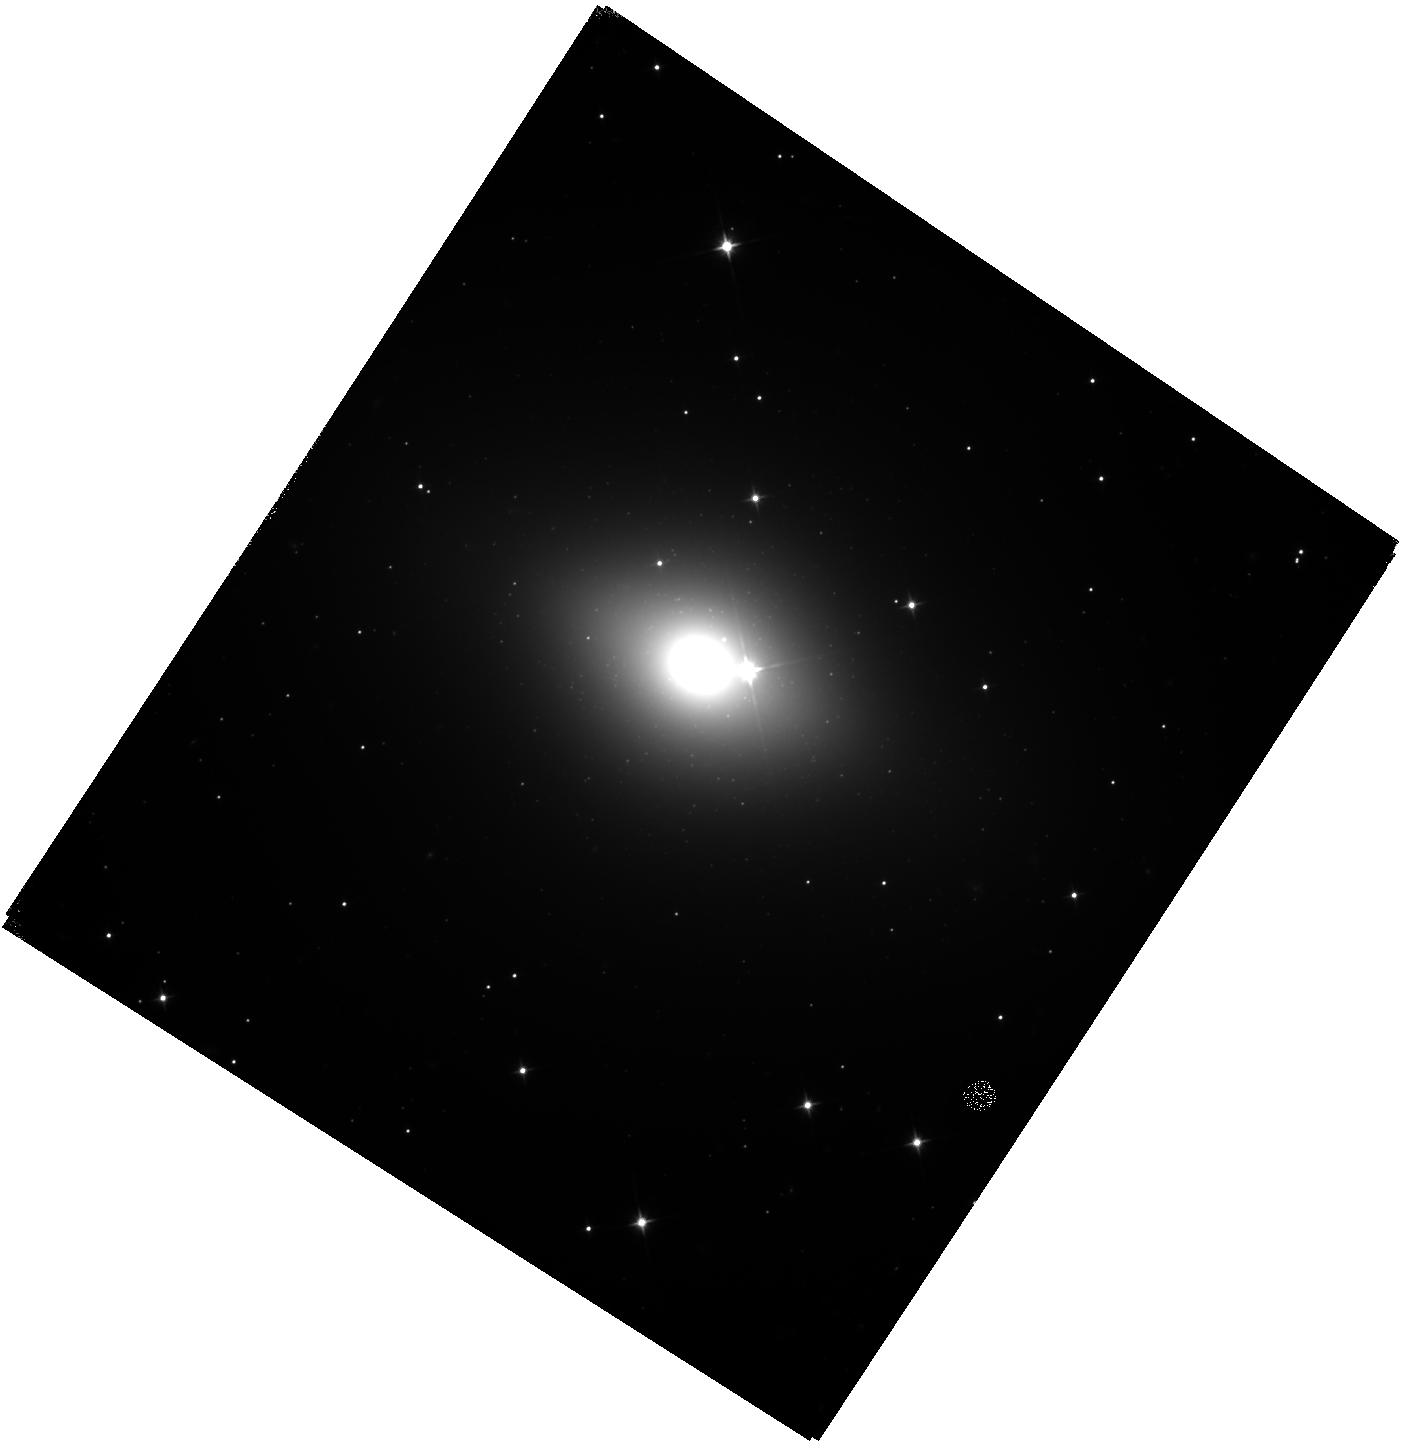
Target: NGC-6482
Instrument: WFC3/IR
Filter: F110W
Exposure: 42 min
Observation ID: hst_14219_31_wfc3_ir_f110w_icv431

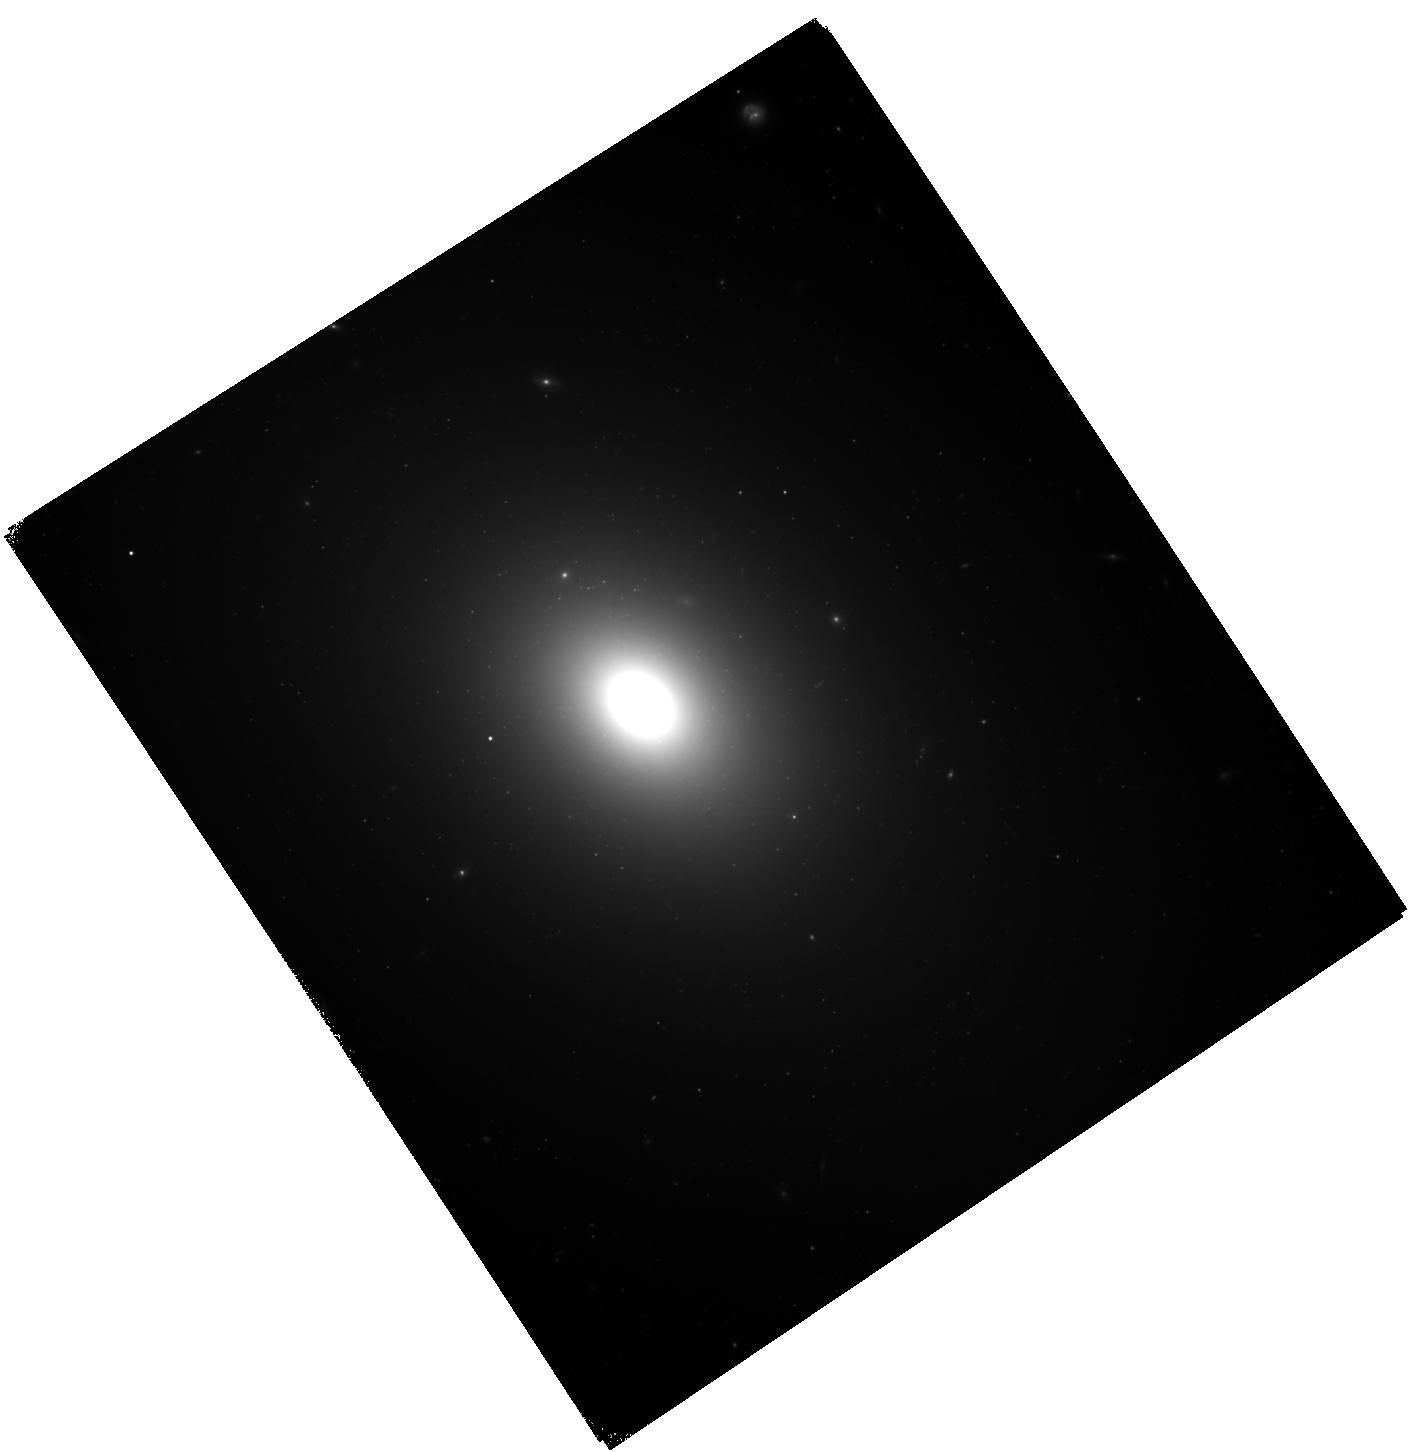
Target: NGC-0533
Instrument: WFC3/IR
Filter: F110W
Exposure: 42 min
Observation ID: hst_14219_06_wfc3_ir_f110w_icv406

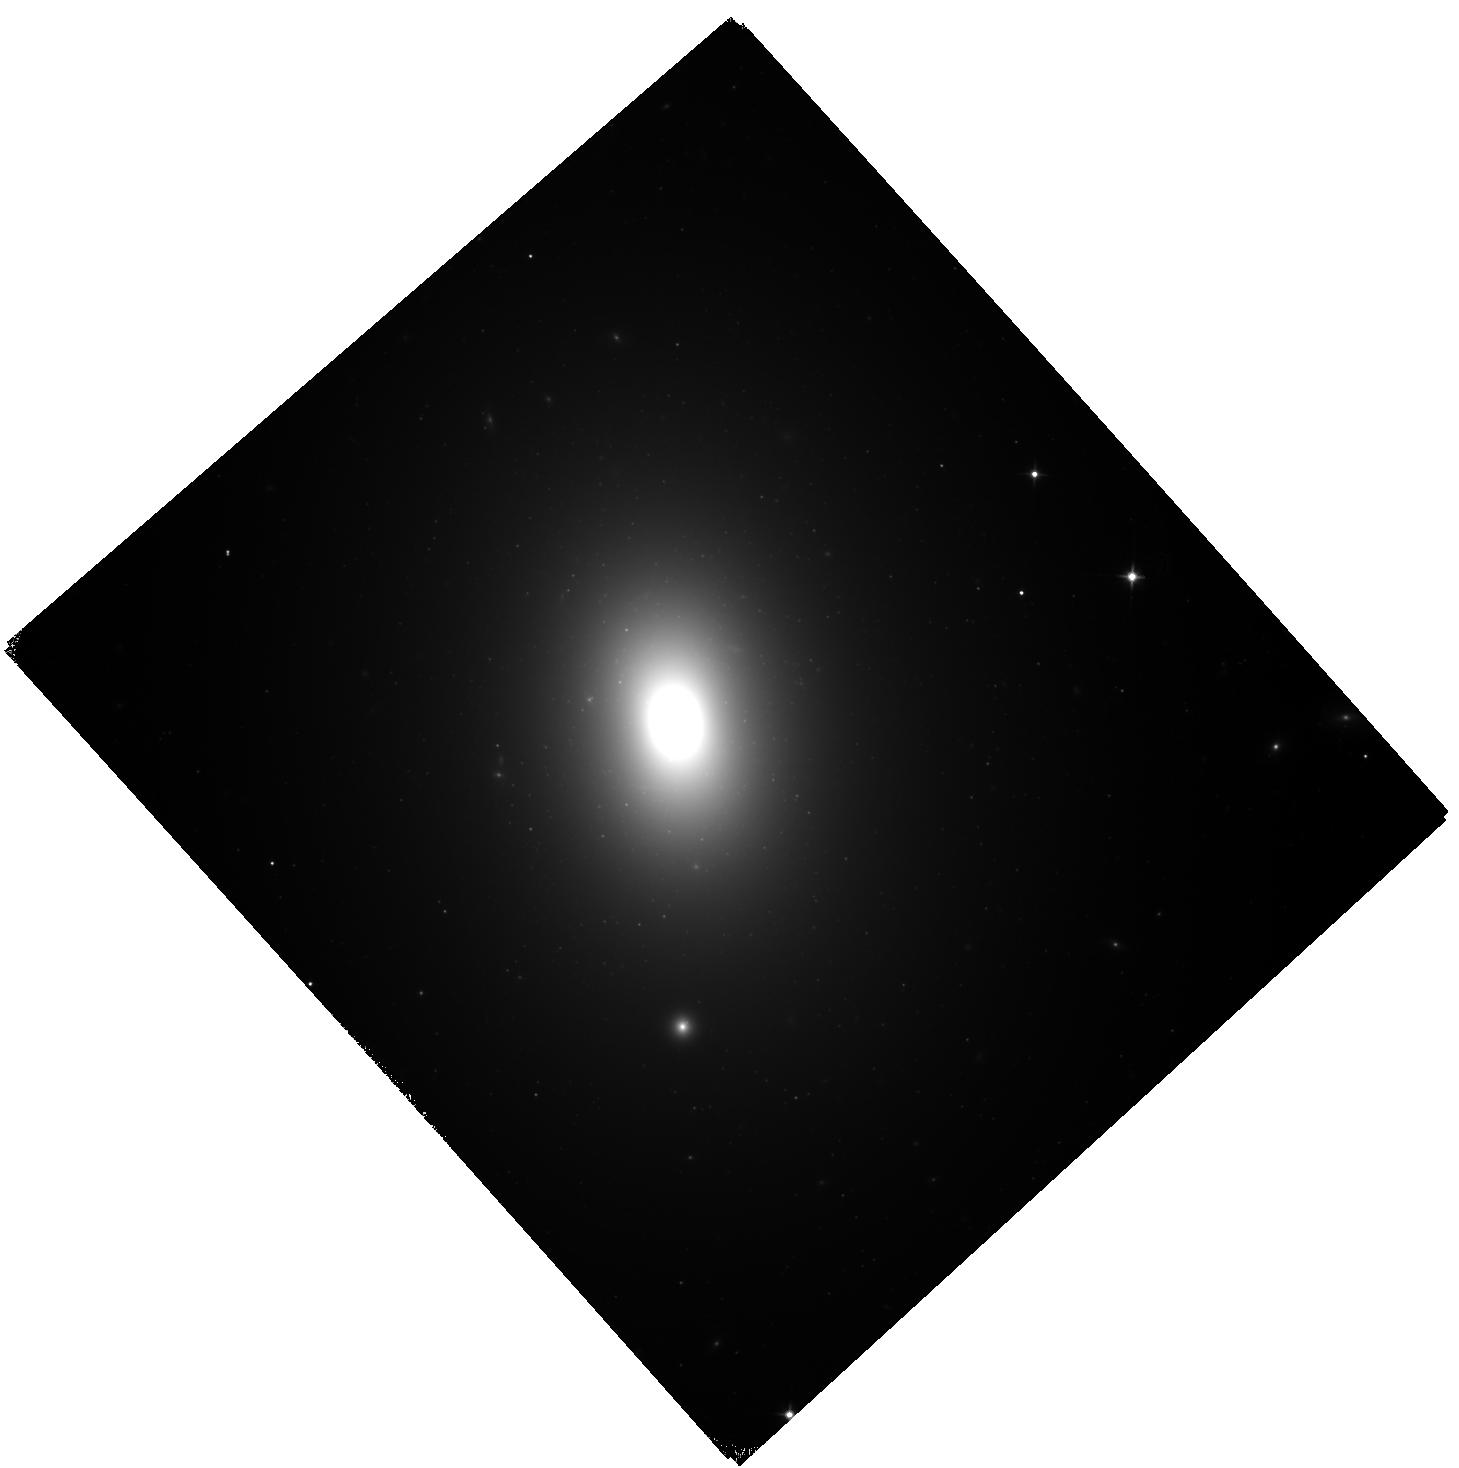
Target: NGC-1600
Instrument: WFC3/IR
Filter: F110W
Exposure: 42 min
Observation ID: hst_14219_20_wfc3_ir_f110w_icv420

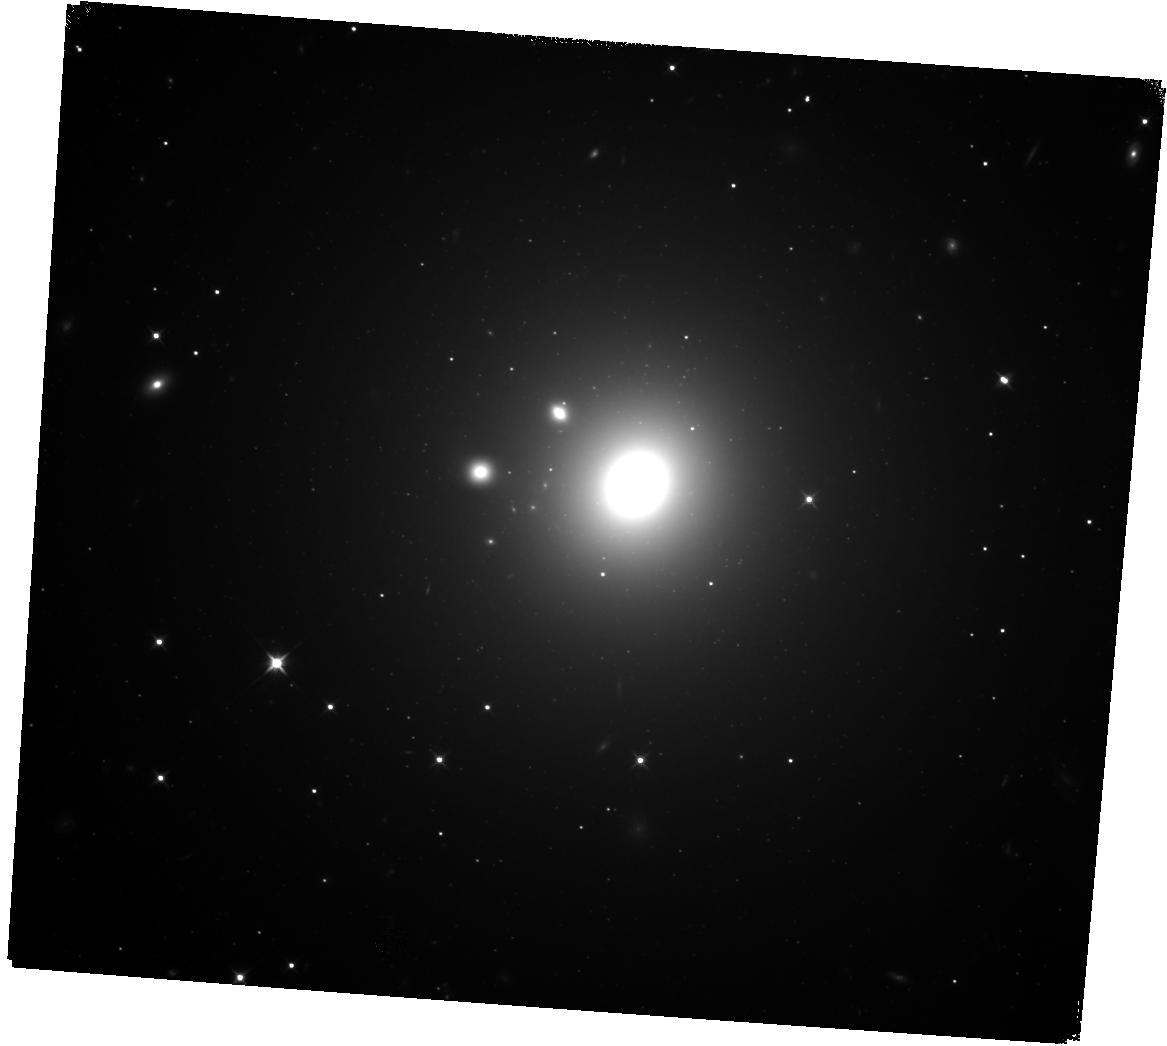
Target: NGC-1272
Instrument: WFC3/IR
Filter: F110W
Exposure: 42 min
Observation ID: hst_14219_17_wfc3_ir_f110w_icv417

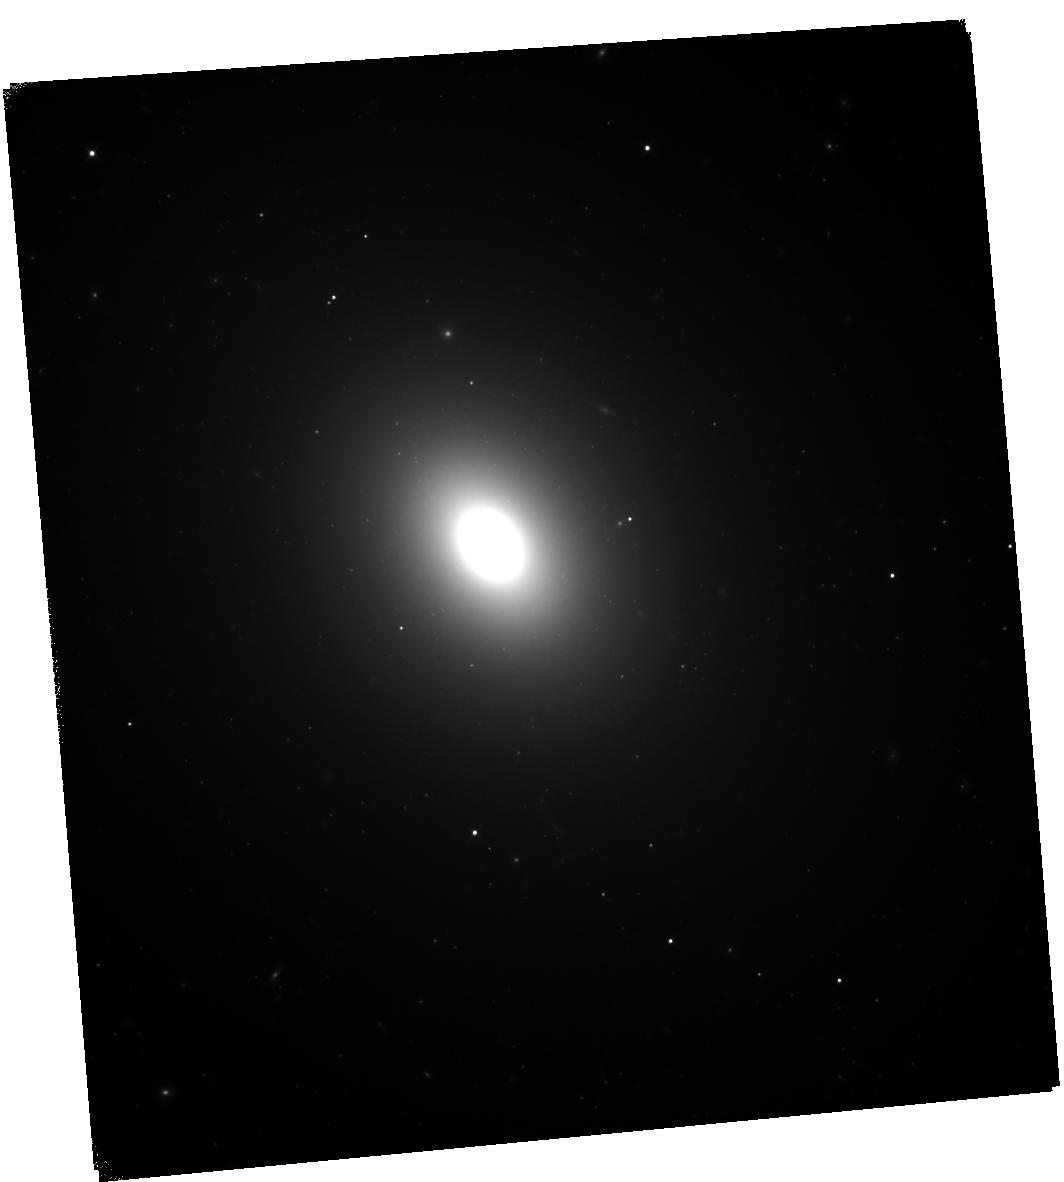
Target: NGC-7619
Instrument: WFC3/IR
Filter: F110W
Exposure: 42 min
Observation ID: hst_14219_34_wfc3_ir_f110w_icv434

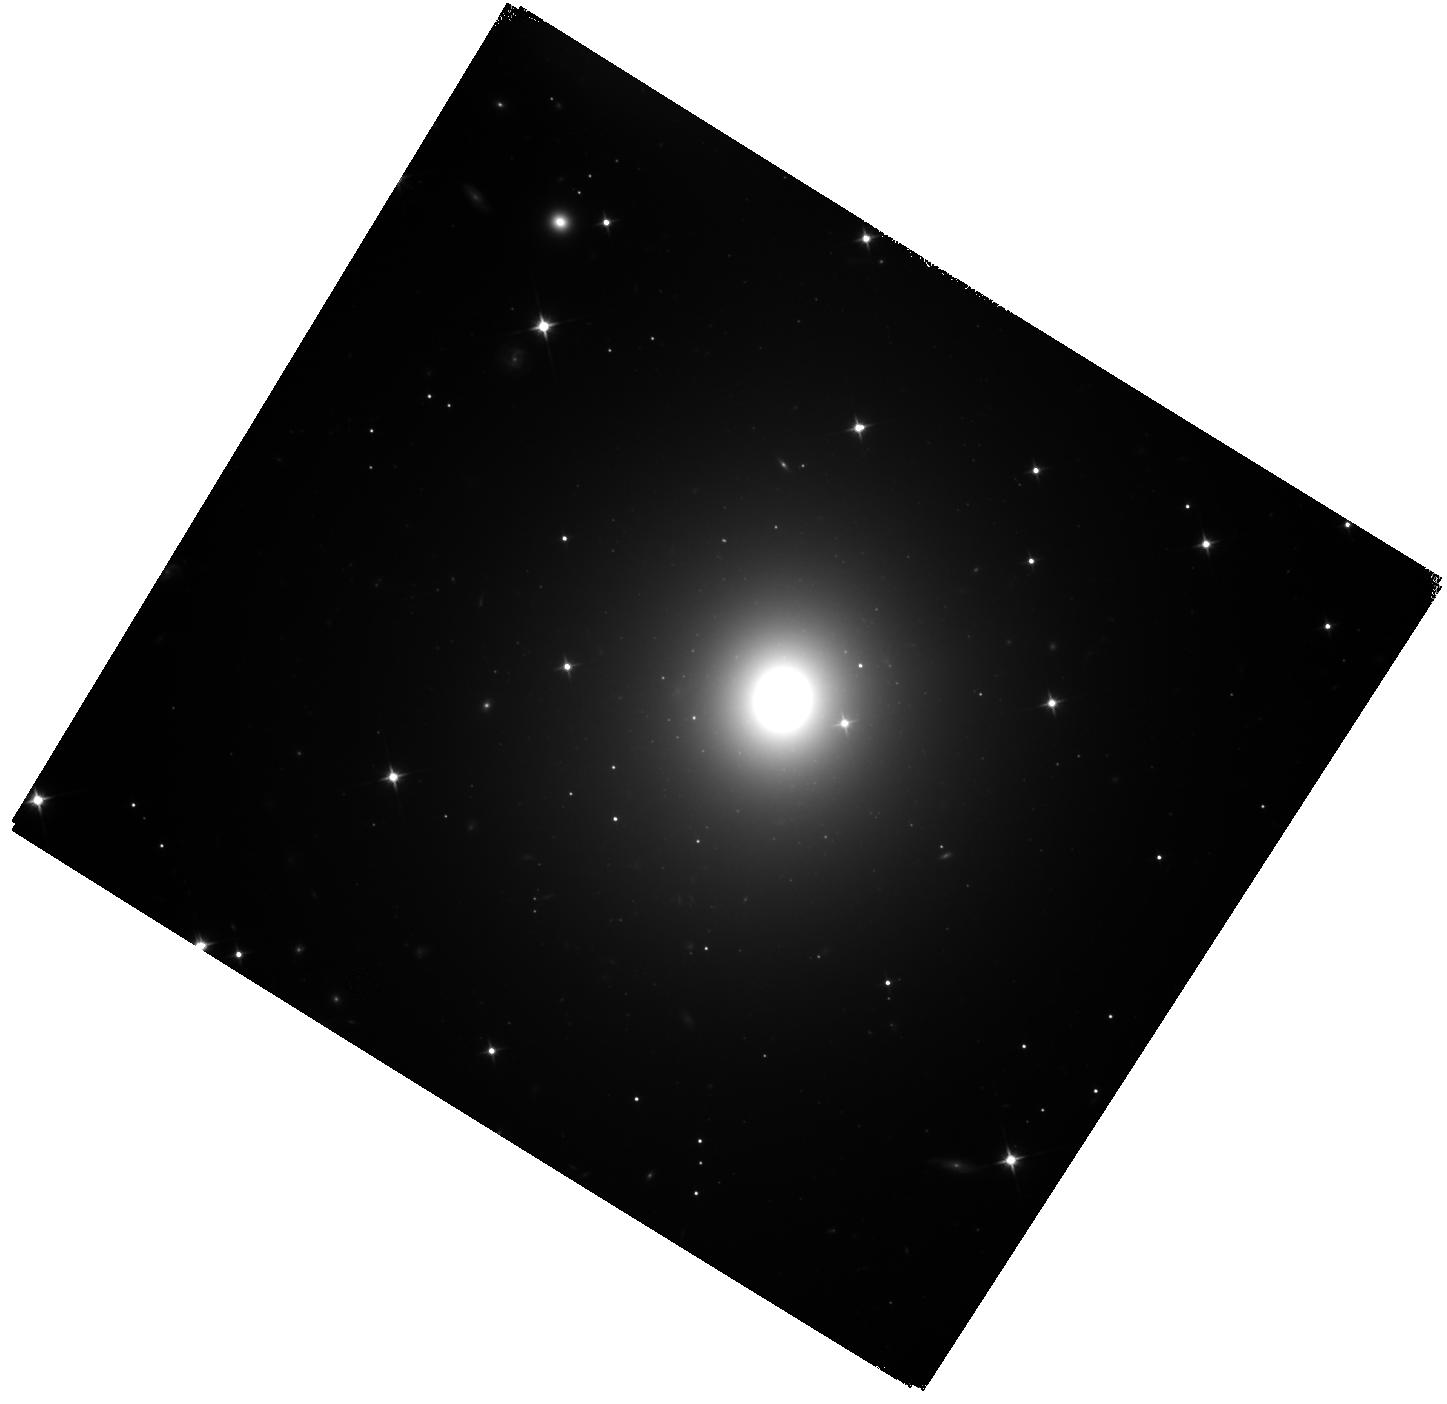
Target: NGC-2274
Instrument: WFC3/IR
Filter: F110W
Exposure: 42 min
Observation ID: hst_14219_23_wfc3_ir_f110w_icv423

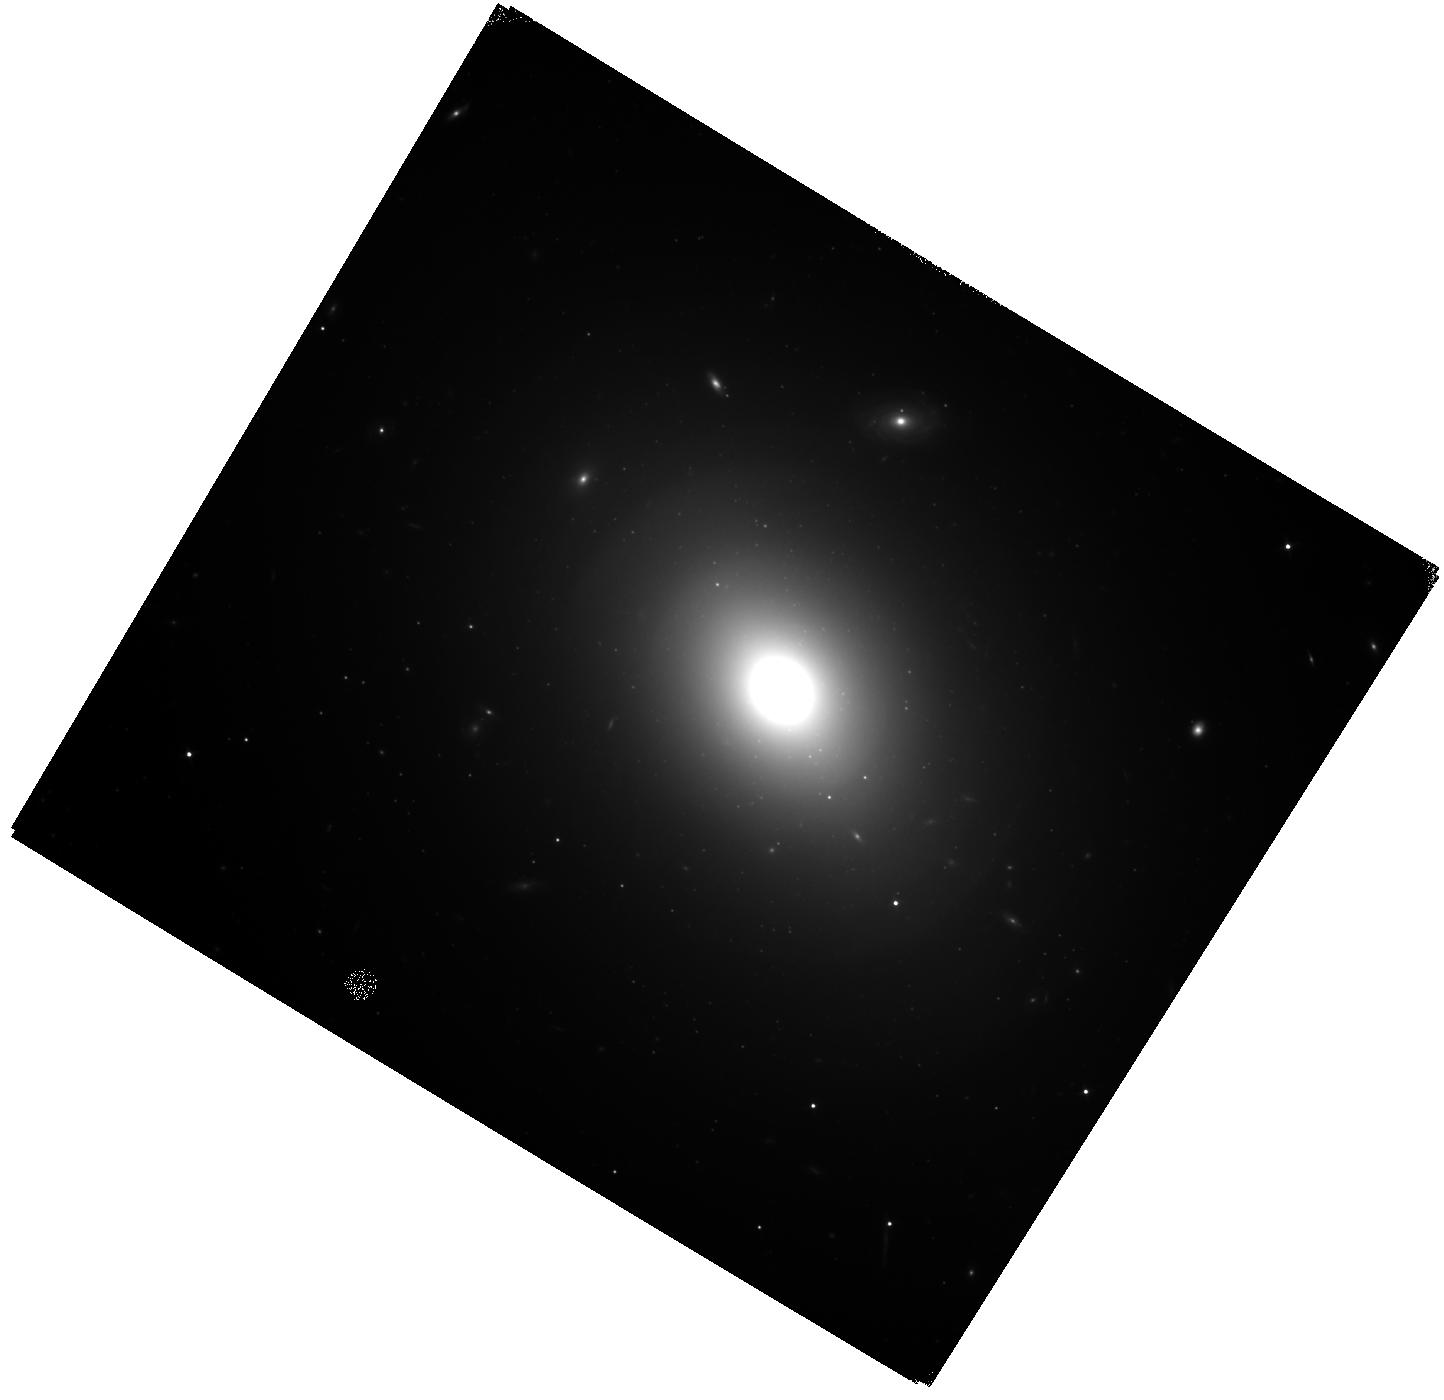
Target: NGC-0410
Instrument: WFC3/IR
Filter: F110W
Exposure: 42 min
Observation ID: hst_14219_04_wfc3_ir_f110w_icv404

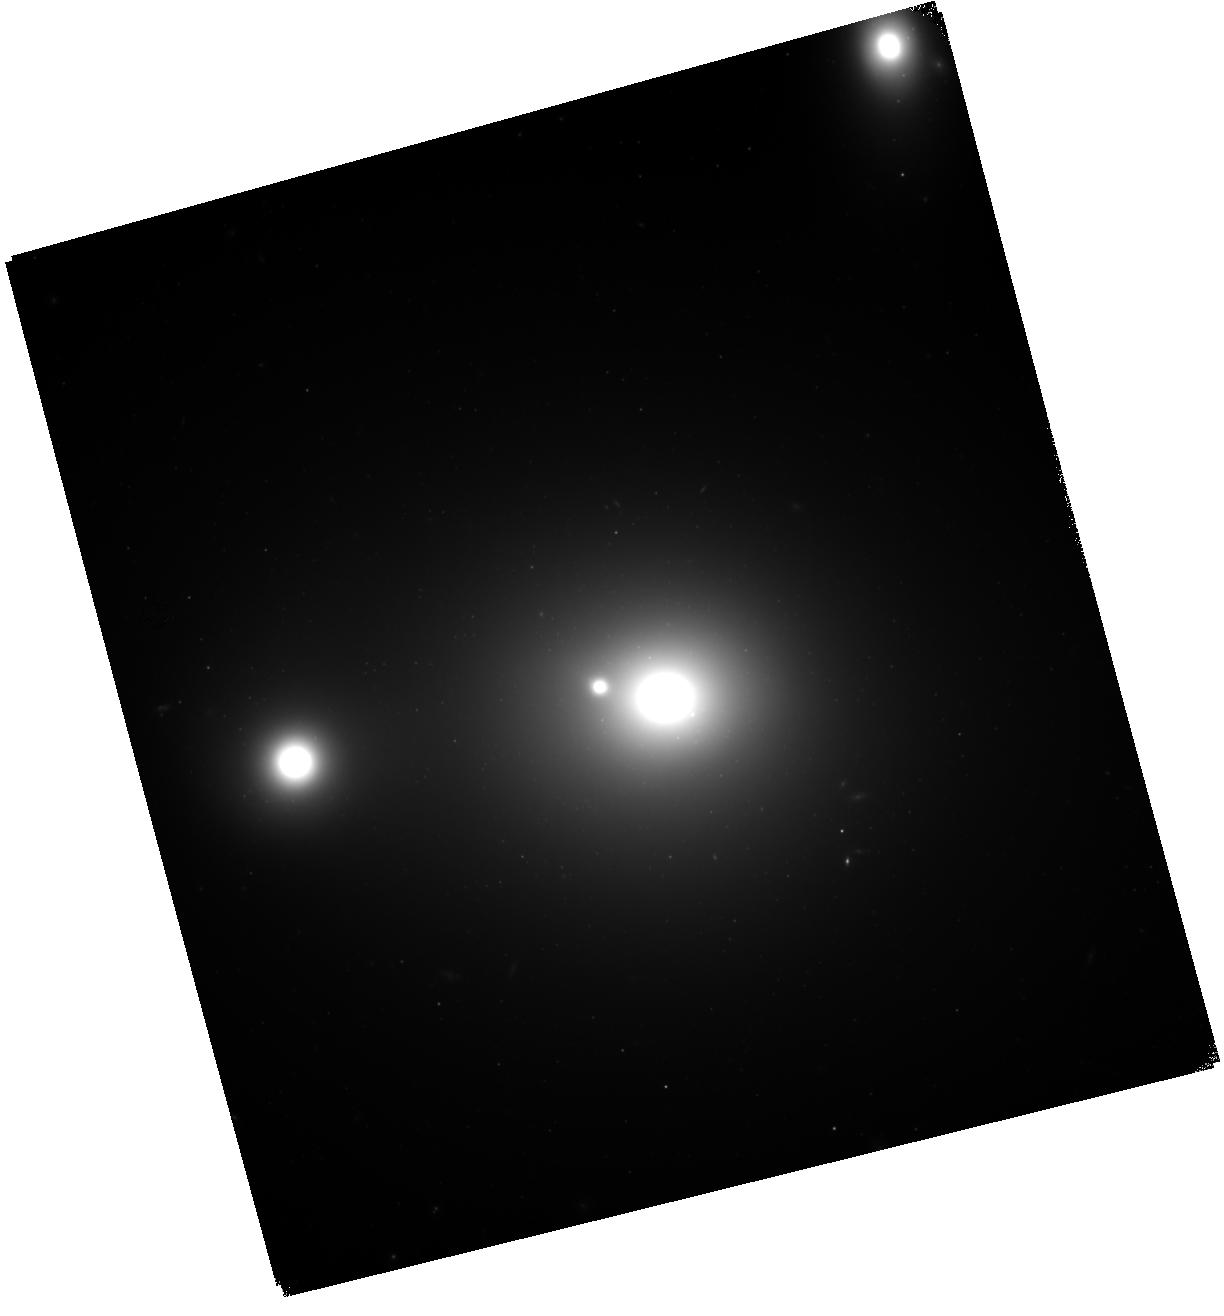
Target: NGC-0741
Instrument: WFC3/IR
Filter: F110W
Exposure: 42 min
Observation ID: hst_14219_10_wfc3_ir_f110w_icv410

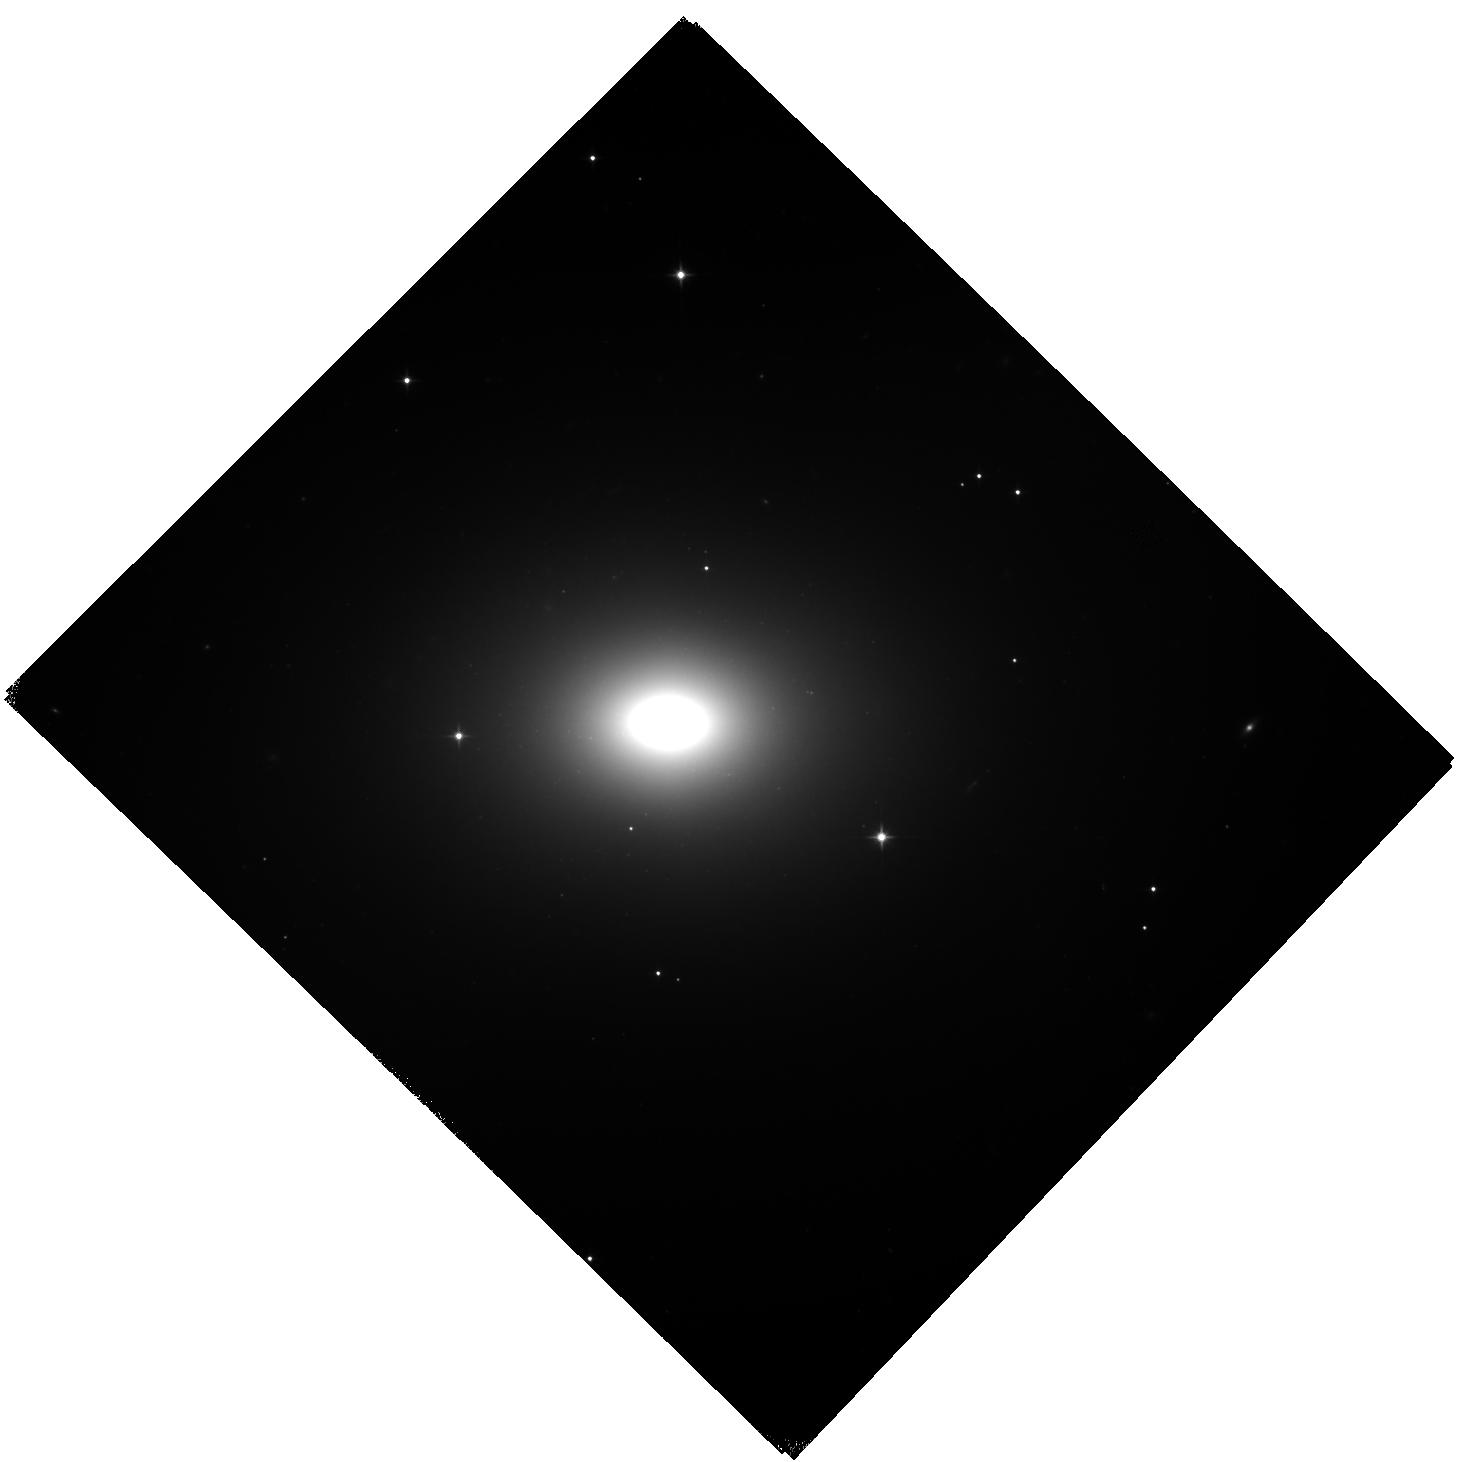
Target: NGC-1700
Instrument: WFC3/IR
Filter: F110W
Exposure: 42 min
Observation ID: hst_14219_21_wfc3_ir_f110w_icv421

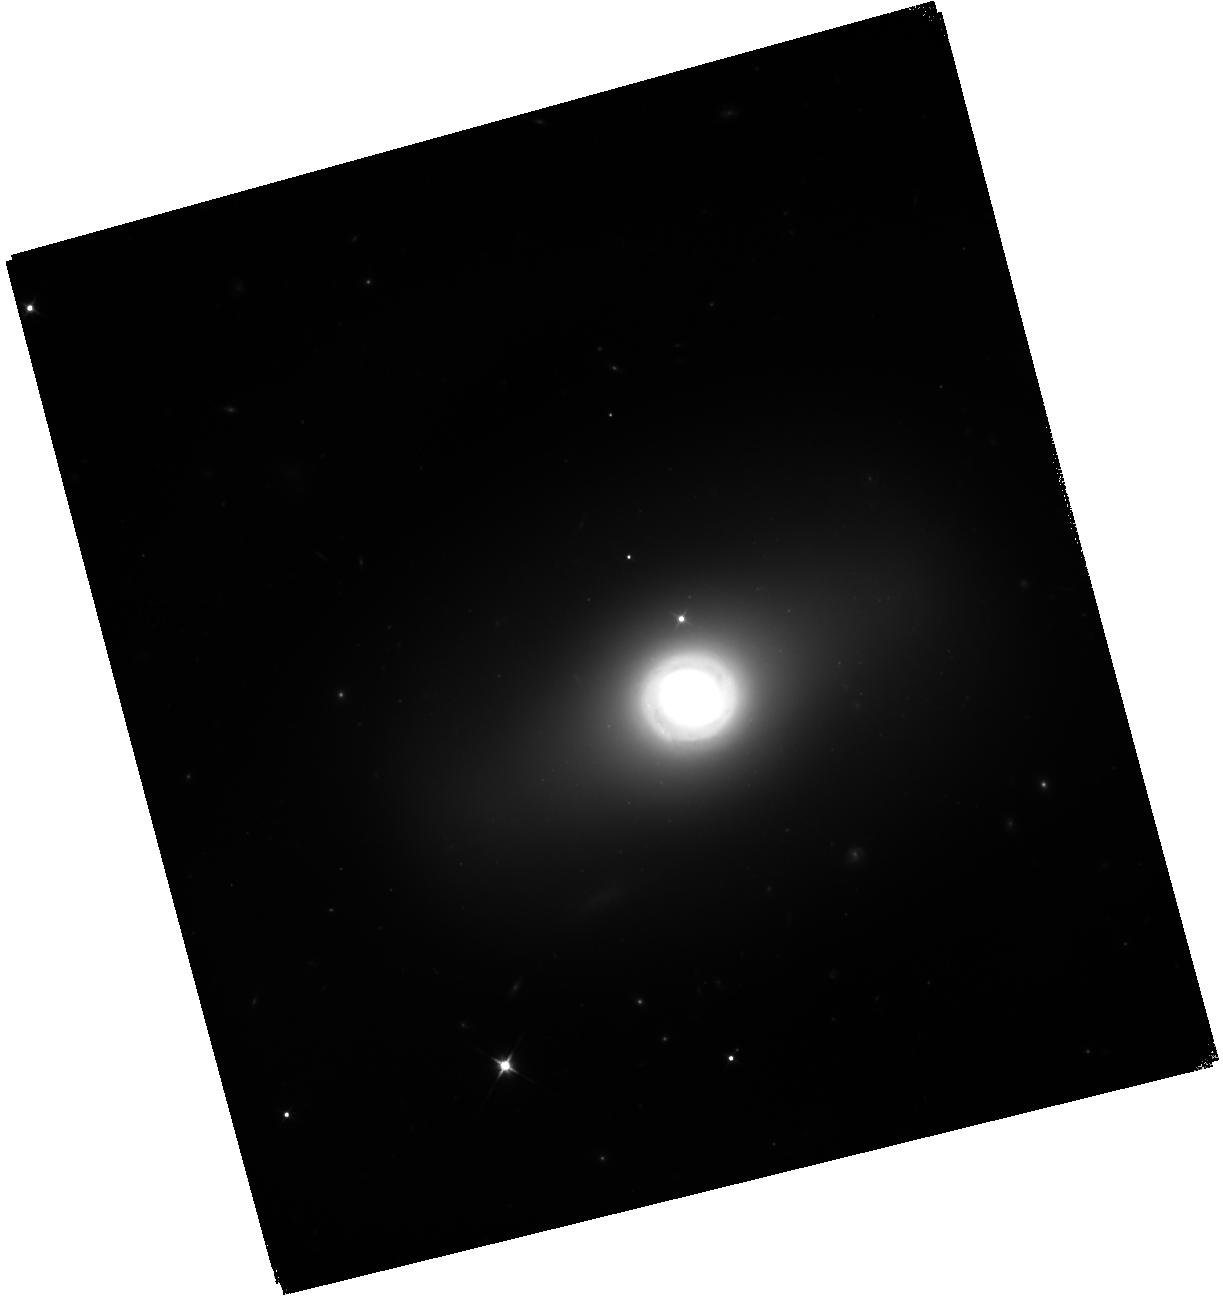
Target: NGC-0665
Instrument: WFC3/IR
Filter: F110W
Exposure: 42 min
Observation ID: hst_14219_08_wfc3_ir_f110w_icv408

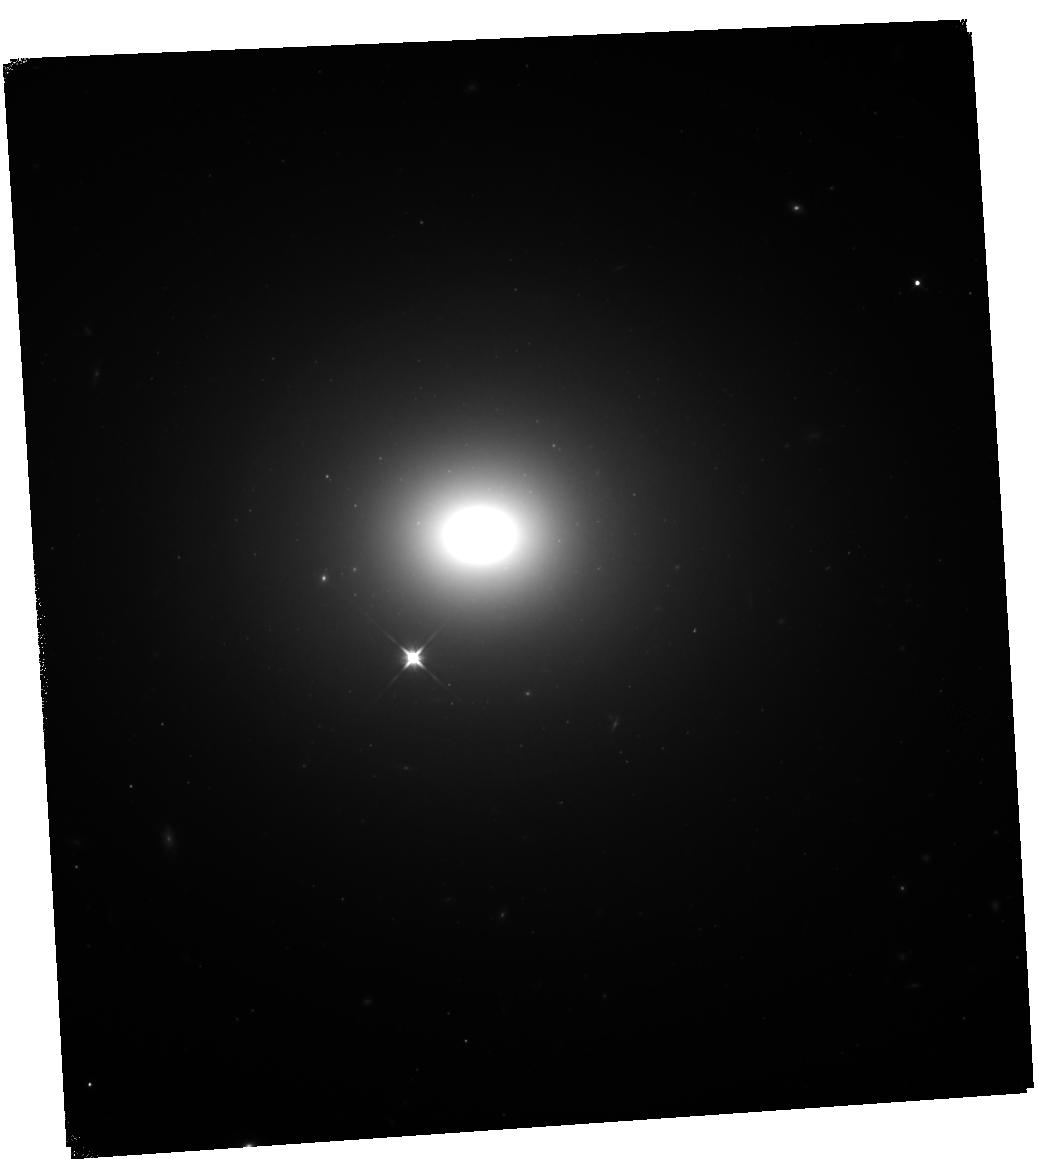
Target: NGC-5557
Instrument: WFC3/IR
Filter: F110W
Exposure: 42 min
Observation ID: hst_14219_30_wfc3_ir_f110w_icv430

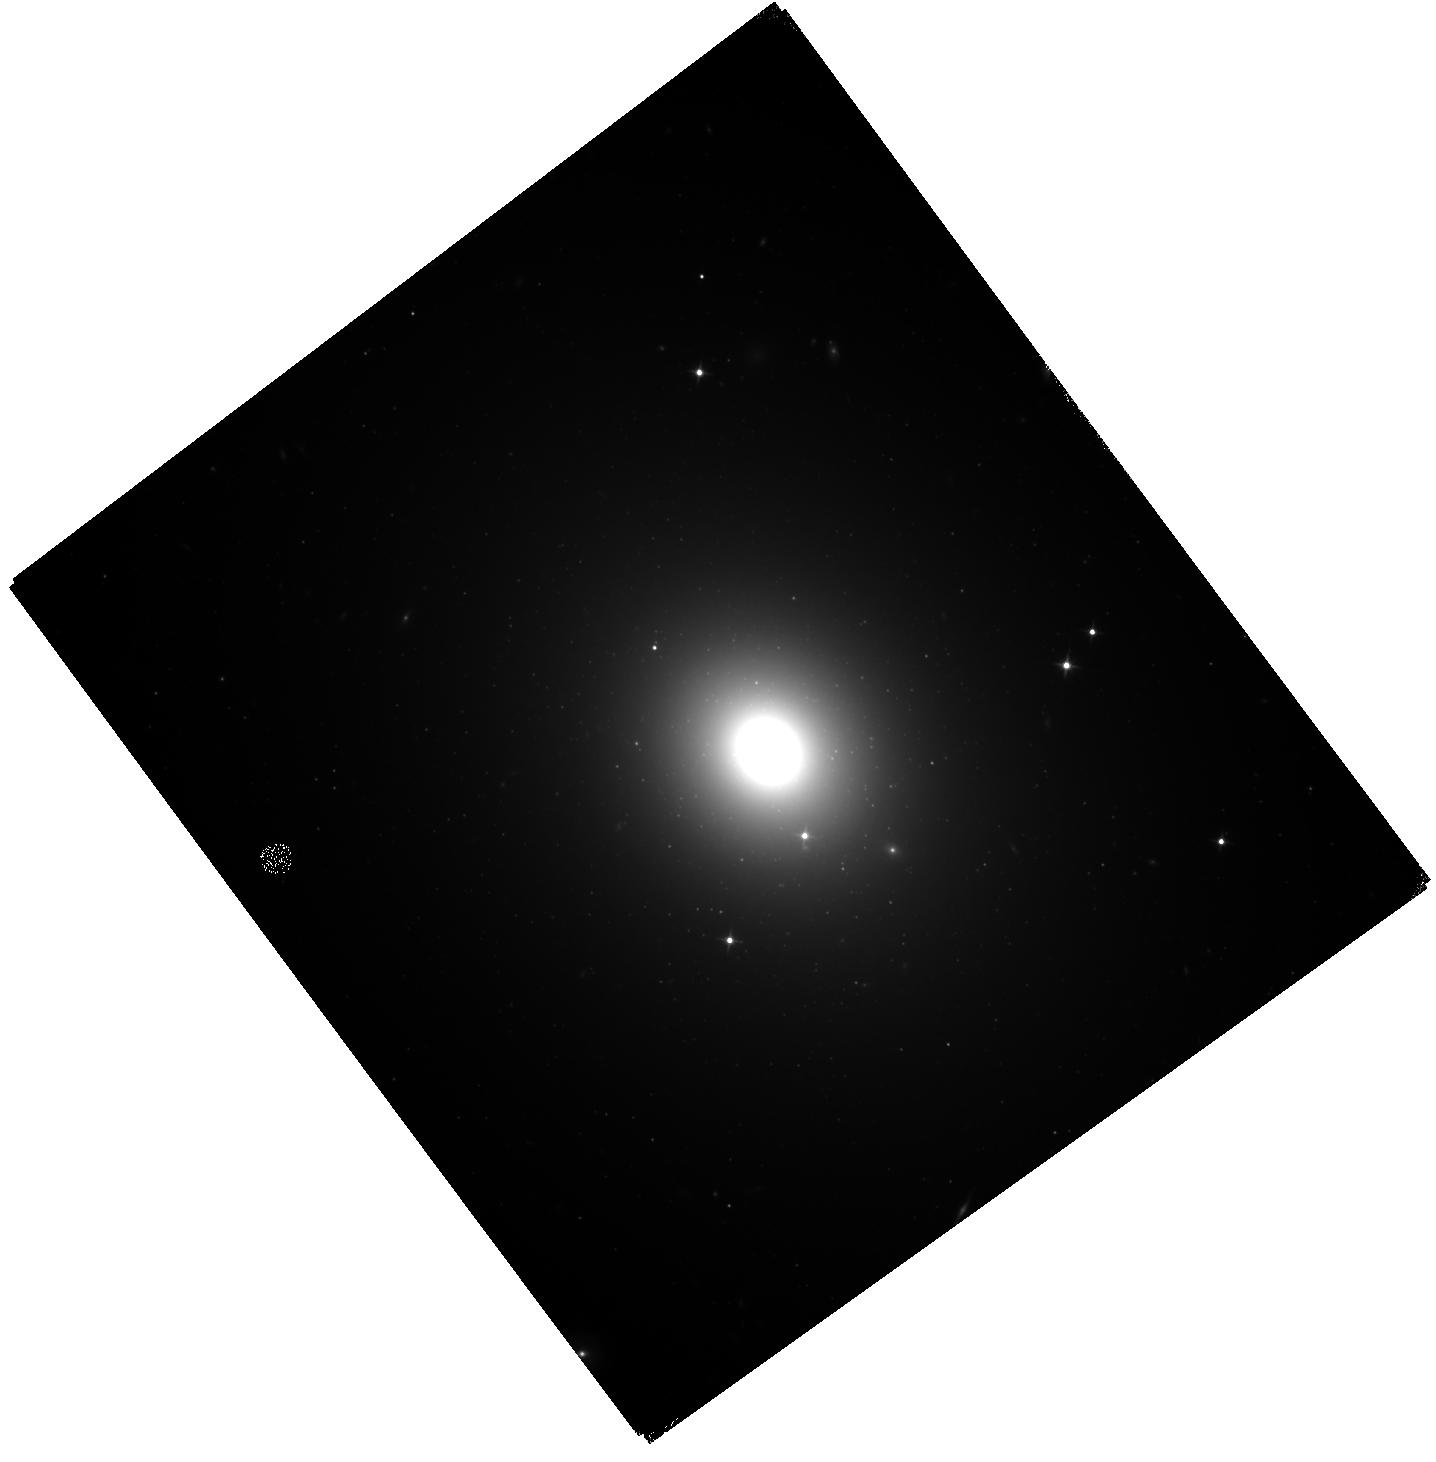
Target: NGC-0057
Instrument: WFC3/IR
Filter: F110W
Exposure: 42 min
Observation ID: hst_14219_01_wfc3_ir_f110w_icv401

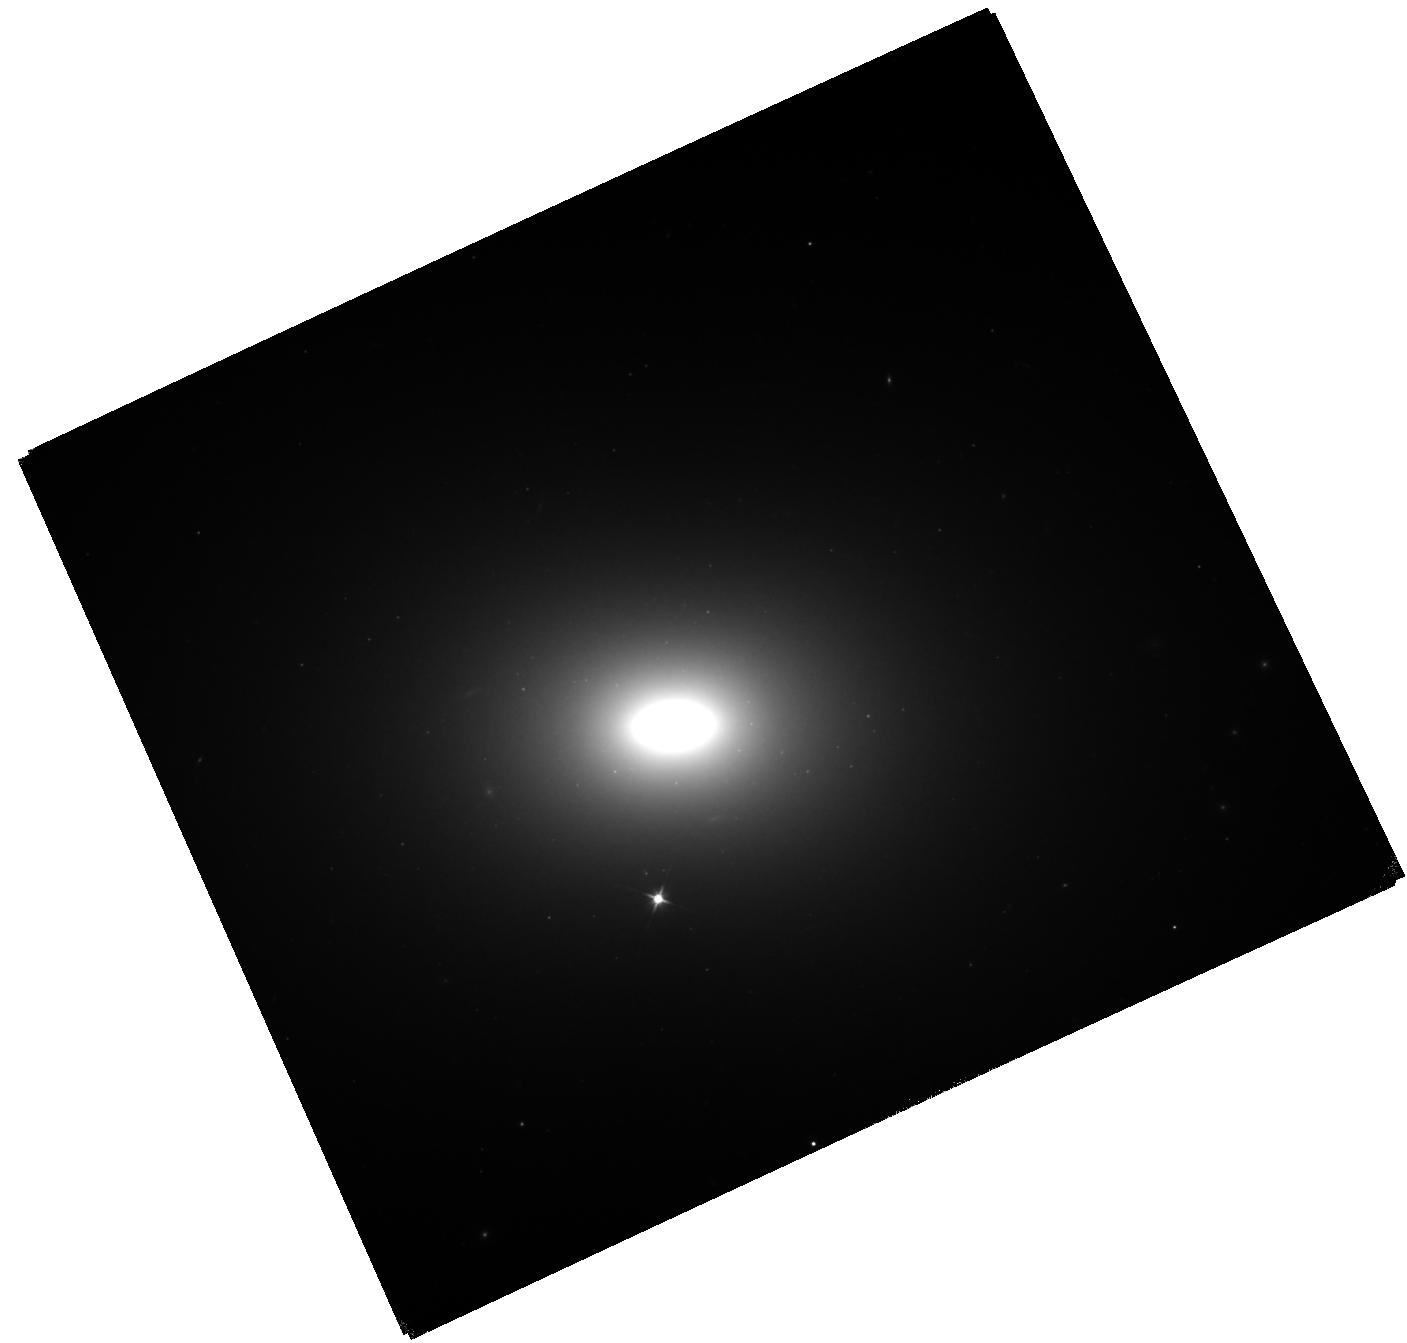
Target: NGC-5322
Instrument: WFC3/IR
Filter: F110W
Exposure: 46 min
Observation ID: hst_14219_28_wfc3_ir_f110w_icv428

Homogeneous Distances and Central Profiles for MASSIVE Survey Galaxies with Supermassive Black Holes (PI: Blakeslee, John P.)

Massive early-type galaxies are the subject of intense interest: they exhibit the most massive black holes (BHs), most extreme stellar IMFs, and most dramatic size evolution over cosmic time. Yet, their complex formation histories remain obscure. Enter MASSIVE: a volume-limited survey of the structure and dynamics of the 100 most massive early-type galaxies within ~100 Mpc. We use integral-field spectroscopy (IFS) on sub-arcsecond (with AO) and large scales for simultaneous dynamical modeling of the supermassive BH, stars, and dark matter. The goals of MASSIVE include precise constraints on BH-galaxy scaling relations, the stellar IMF, and late-time assembly of ellipticals. We have already obtained much of the needed IFS and wide-field imaging for this project; here, we propose to add the one missing ingredient: high-resolution imaging with HST. This will nail down the central profiles, greatly reducing the degeneracy between M/L and BH masses in our dynamical orbit modeling. Further, we will measure efficient, high-quality WFC3/IR SBF distances for all targets, thereby removing potentially large errors from peculiar velocities (especially in the high-density regions occupied by massive early-types) or heterogeneous distance methods. Distance errors are insidious: they affect BH masses and galaxy properties in dissimilar ways, and thus can bias both the scatter and slopes of the scaling relations. The measured distances and central profiles will constrain the stellar, dark matter, and BH masses to high precision, ensuring the success of our ambitious MASSIVE survey.